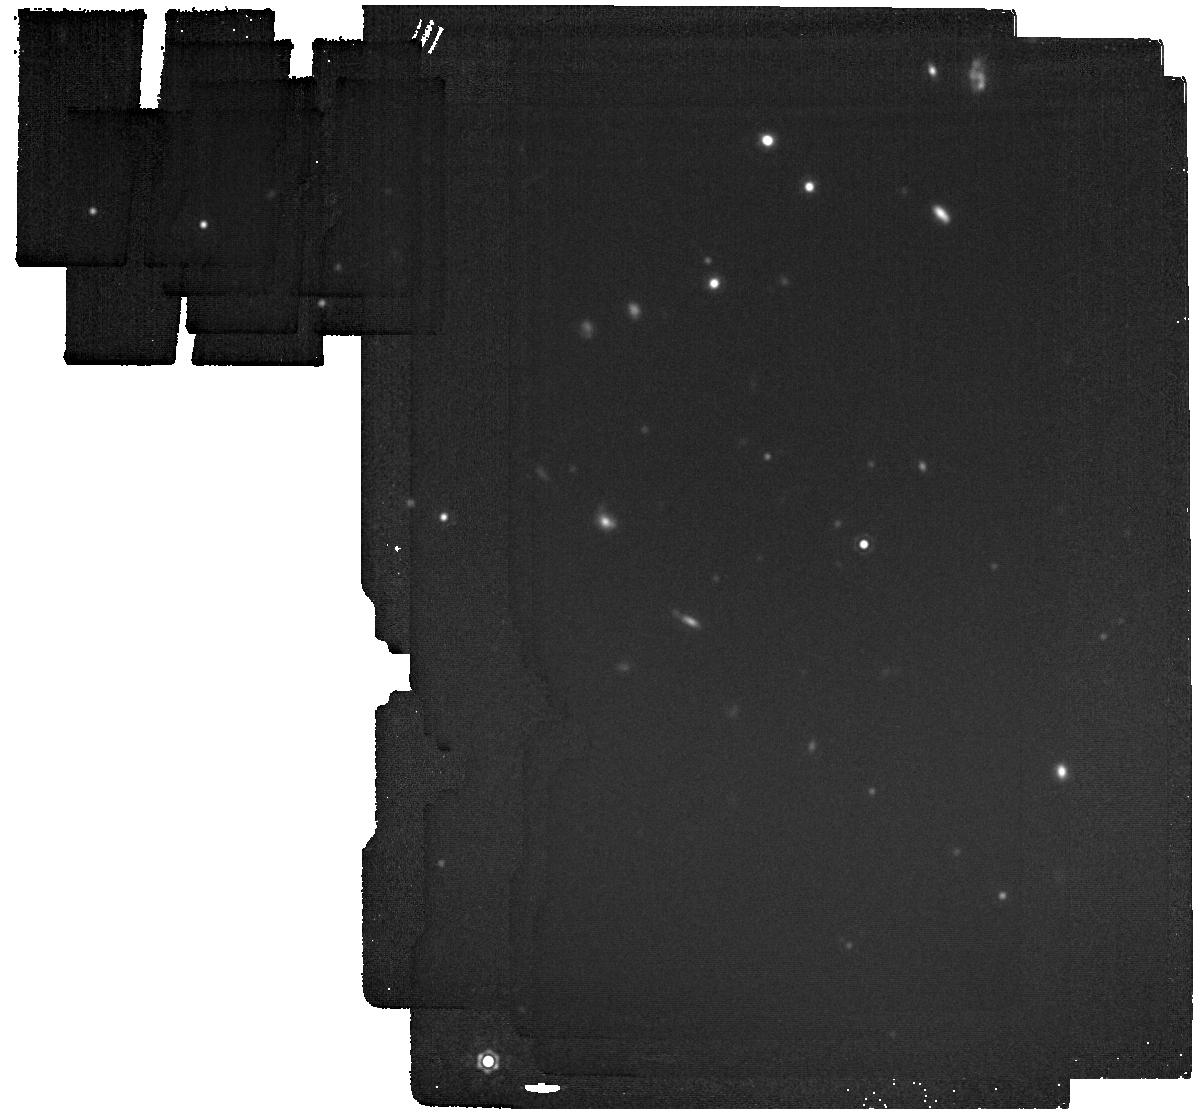
Target: Ross19B. Instrument: MIRI. Filter: F1800W. Exposure: 4 min. Observation ID: jw05118-o004_t001_miri_f1800w

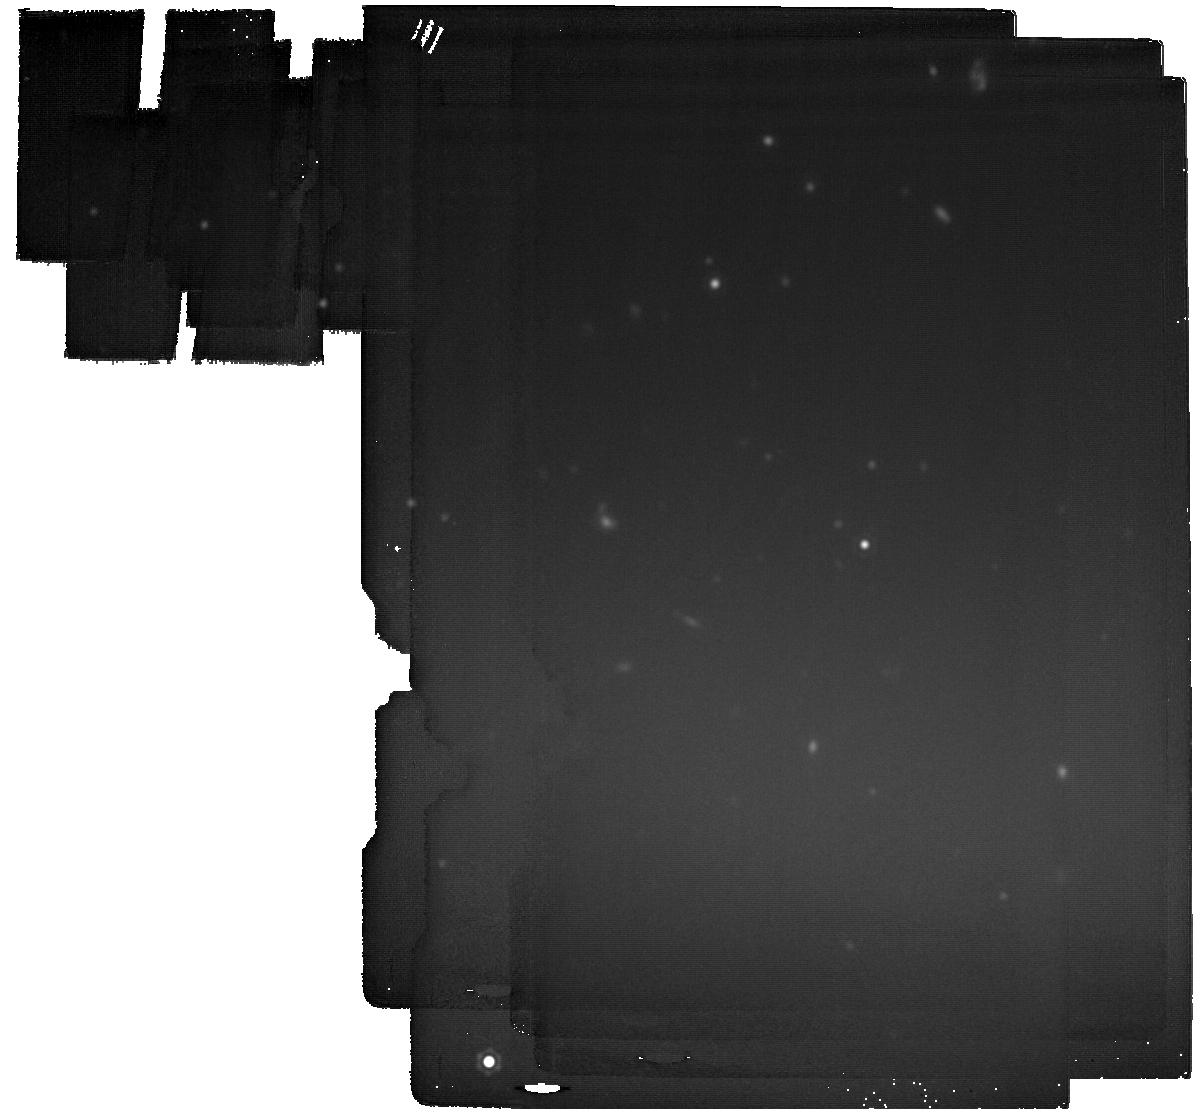
Target: Ross19B. Instrument: MIRI. Filter: F2100W. Exposure: 21 min. Observation ID: jw05118-o004_t001_miri_f2100w

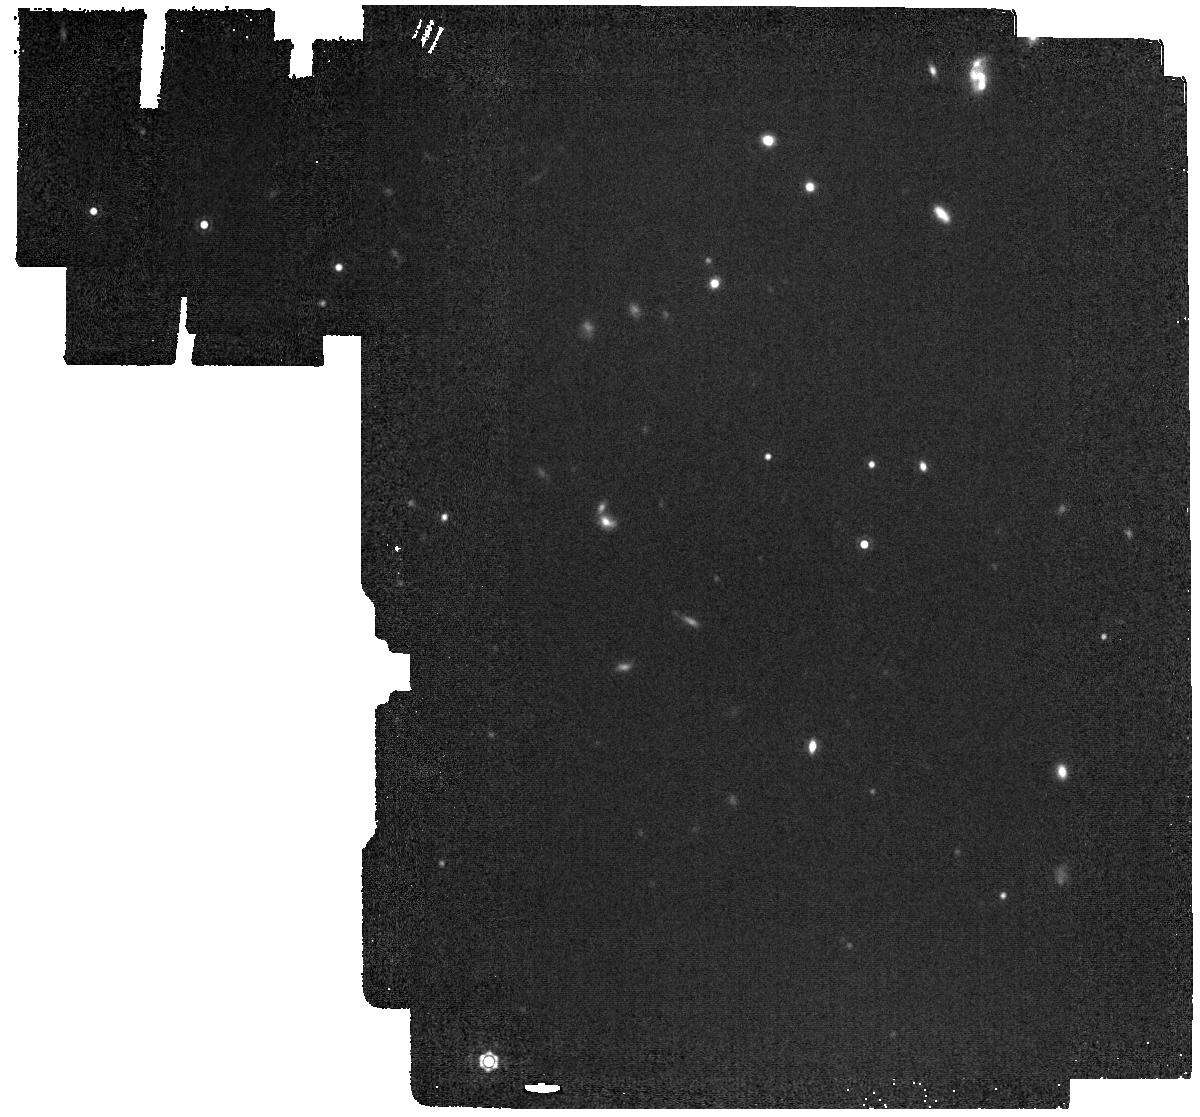
Target: Ross19B. Instrument: MIRI. Filter: F1500W. Exposure: 2 min. Observation ID: jw05118-o004_t001_miri_f1500w

Fundamental Properties and Formation Pathways of an Extremely Cold Companion (PI: Schneider, Adam)

Cold substellar companions to nearby stars are rare but extremely valuable benchmarks for testing formation, evolutionary, and interior models. These objects also give us the opportunity to gain key insights into the chemistry of low-temperature atmospheres akin to those of cold, extrasolar giant planets. A wide-separation (~10') substellar companion to the nearby (~17.5 pc) M dwarf Ross 19 has been identified. This system represents a compelling laboratory for investigating how age, metallicity, and formation mechanism affect the emergent features of substellar atmospheres at extremely cold temperatures. Different formation models for planetary and brown dwarf companions suggest that the atmospheric elemental abundances should be different depending on the mechanism. We propose a combination of NIRSpec and MIRI spectroscopy and photometry to 1) measure the fundamental properties (e.g., bolometric luminosity and effective temperature) to the highest precisions possible for an extremely cold brown dwarf, and 2) constrain this benchmark companion's origin by probing the atmospheric chemistry unique to different formation pathways.